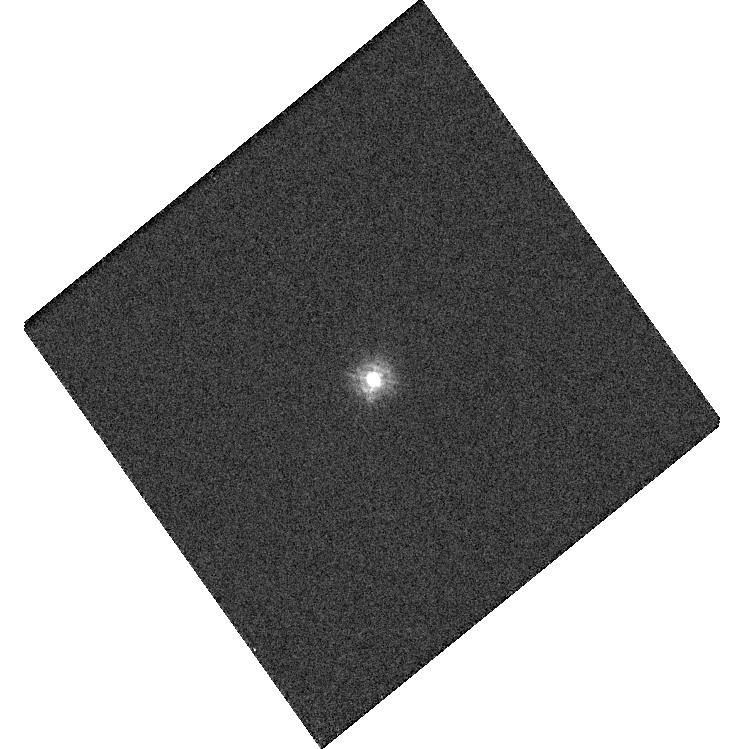
Target: TYC-4205-1677-1
Instrument: WFC3/UVIS
Filter: F218W
Exposure: 2 min
Observation ID: hst_15399_03_wfc3_uvis_f218w_idr003

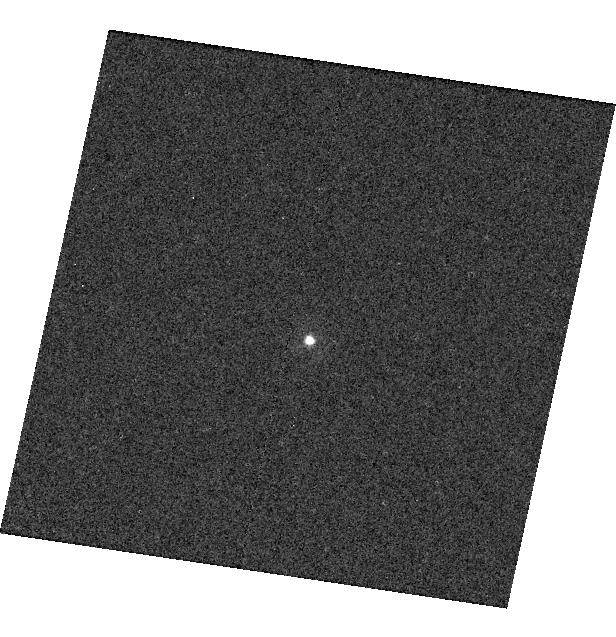
Target: P330E
Instrument: WFC3/UVIS
Filter: F225W
Exposure: 3 min
Observation ID: hst_15399_02_wfc3_uvis_f225w_idr002

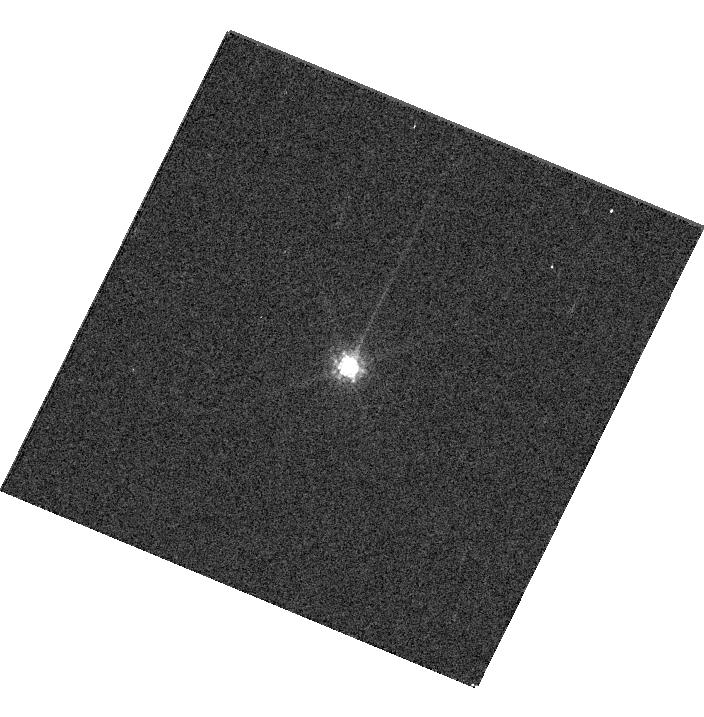
Target: GD153
Instrument: WFC3/UVIS
Filter: F845M
Exposure: 1 min
Observation ID: hst_15399_05_wfc3_uvis_f845m_idr005

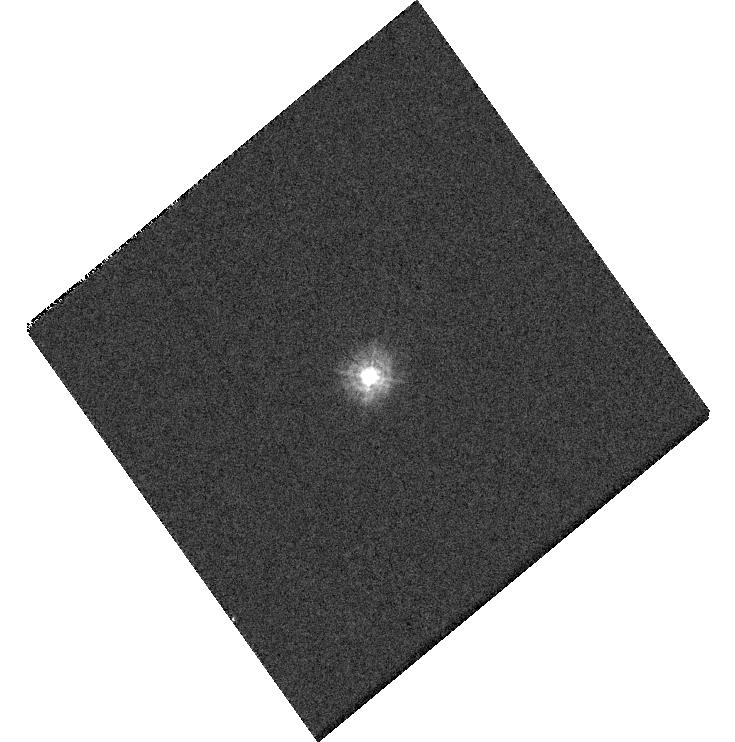
Target: TYC-4205-1677-1
Instrument: WFC3/UVIS
Filter: F275W
Exposure: 1 min
Observation ID: hst_15399_b3_wfc3_uvis_f275w_idr0b3

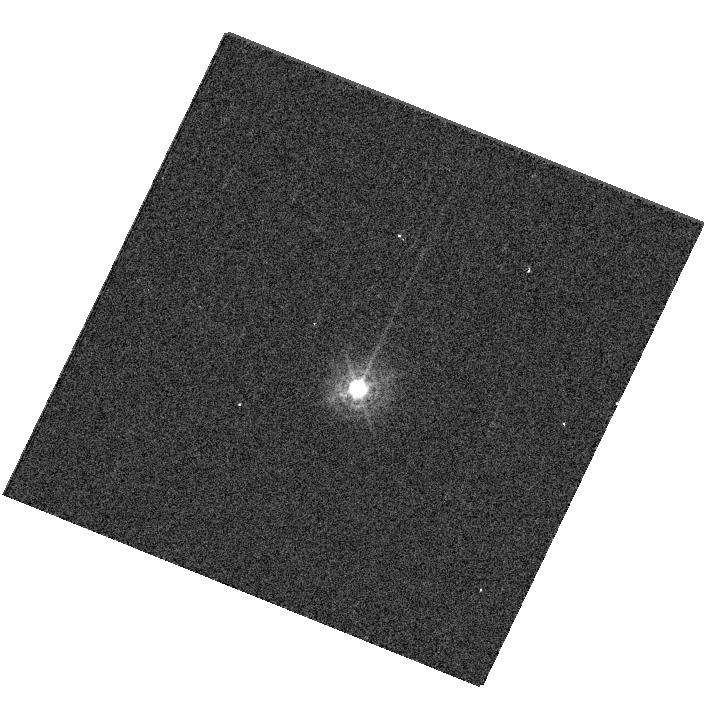
Target: P330E
Instrument: WFC3/UVIS
Filter: F336W
Exposure: 1 min
Observation ID: hst_15399_06_wfc3_uvis_f336w_idr006

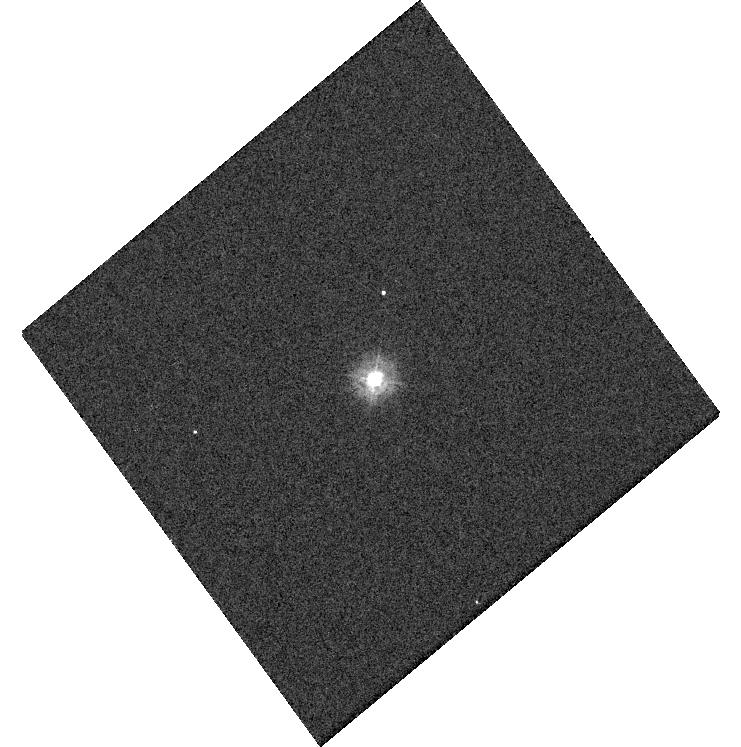
Target: TYC-4205-1677-1
Instrument: WFC3/UVIS
Filter: F225W
Exposure: 1 min
Observation ID: hst_15399_c3_wfc3_uvis_f225w_idr0c3

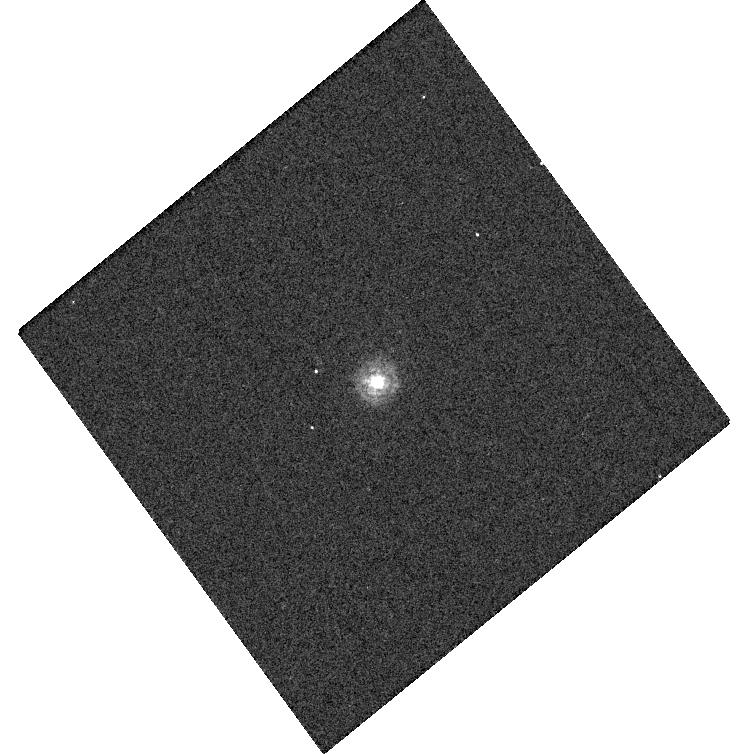
Target: TYC-4205-1677-1
Instrument: WFC3/UVIS
Filter: F218W
Exposure: 2 min
Observation ID: hst_15399_a3_wfc3_uvis_f218w_idr0a3

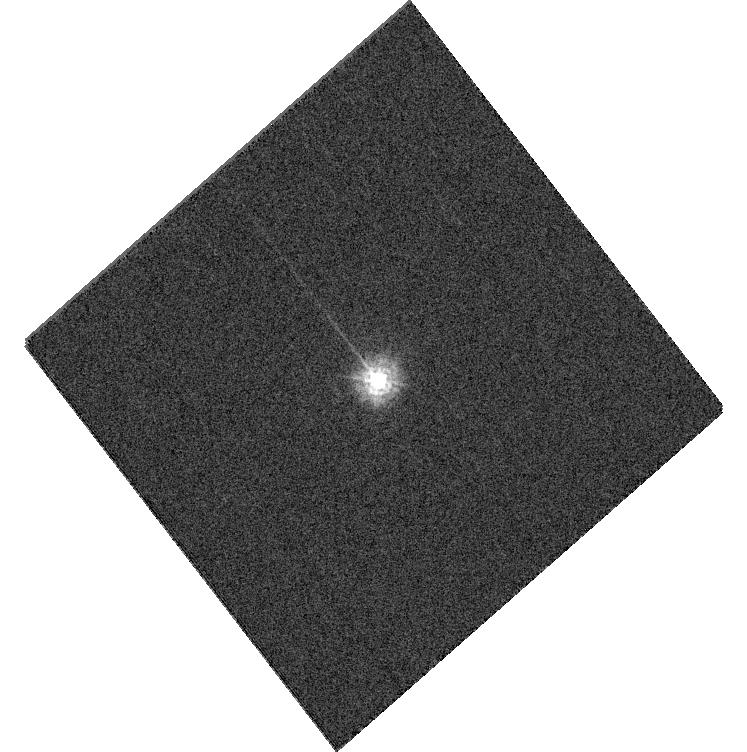
Target: TYC-4205-1677-1
Instrument: WFC3/UVIS
Filter: F225W
Exposure: 2 min
Observation ID: hst_15399_07_wfc3_uvis_f225w_idr007

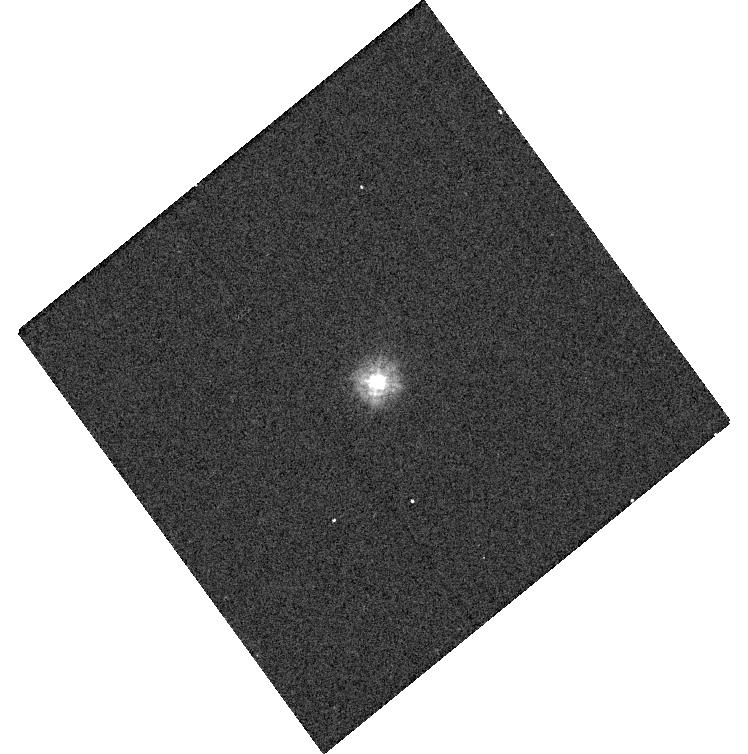
Target: TYC-4205-1677-1
Instrument: WFC3/UVIS
Filter: F225W
Exposure: 1 min
Observation ID: hst_15399_a3_wfc3_uvis_f225w_idr0a3

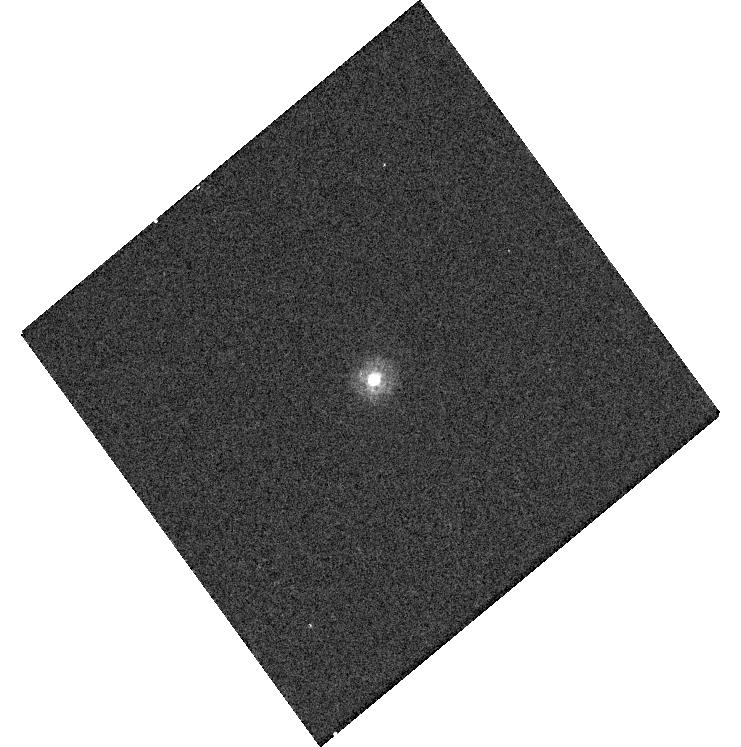
Target: TYC-4205-1677-1
Instrument: WFC3/UVIS
Filter: F218W
Exposure: 2 min
Observation ID: hst_15399_c3_wfc3_uvis_f218w_idr0c3

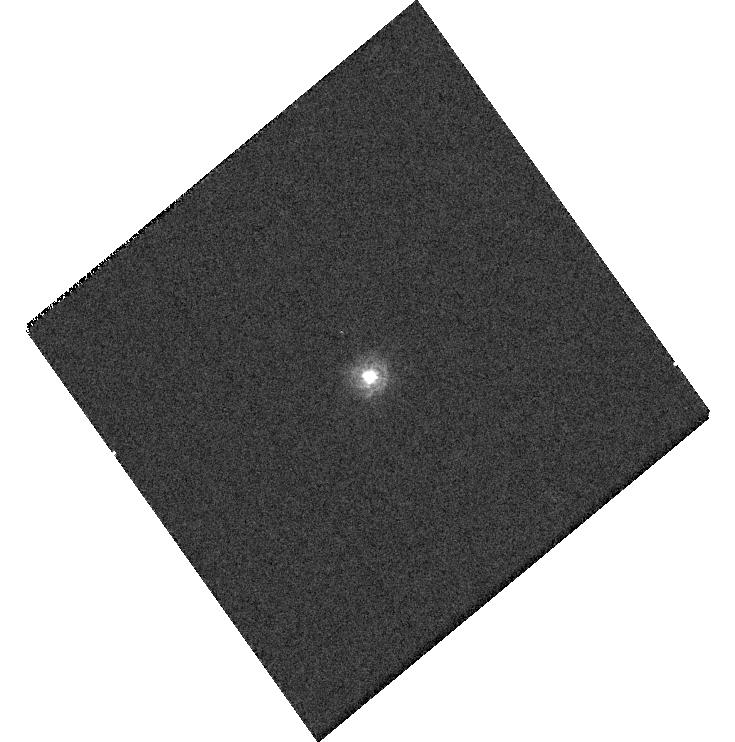
Target: TYC-4205-1677-1
Instrument: WFC3/UVIS
Filter: F218W
Exposure: 2 min
Observation ID: hst_15399_b3_wfc3_uvis_f218w_idr0b3

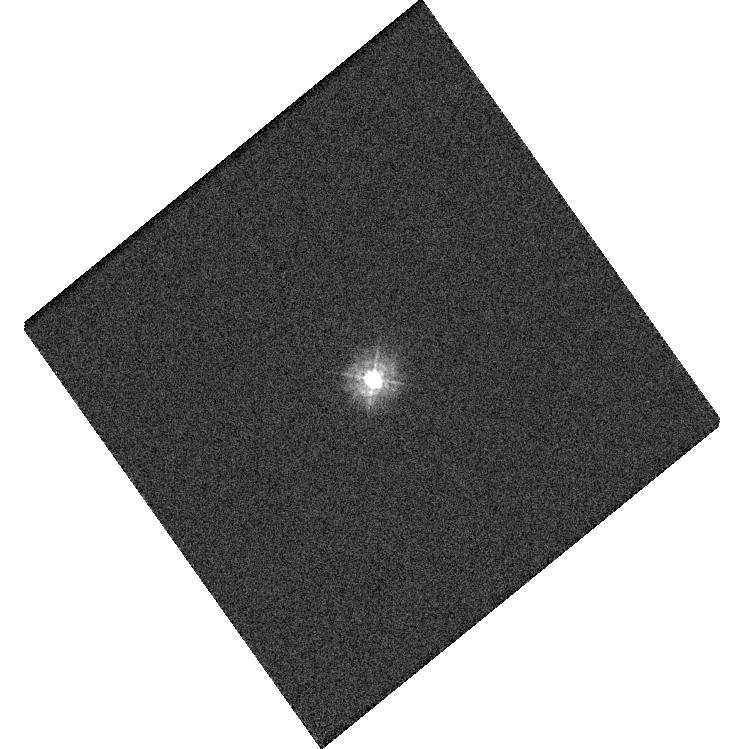
Target: TYC-4205-1677-1
Instrument: WFC3/UVIS
Filter: F275W
Exposure: 1 min
Observation ID: hst_15399_03_wfc3_uvis_f275w_idr003

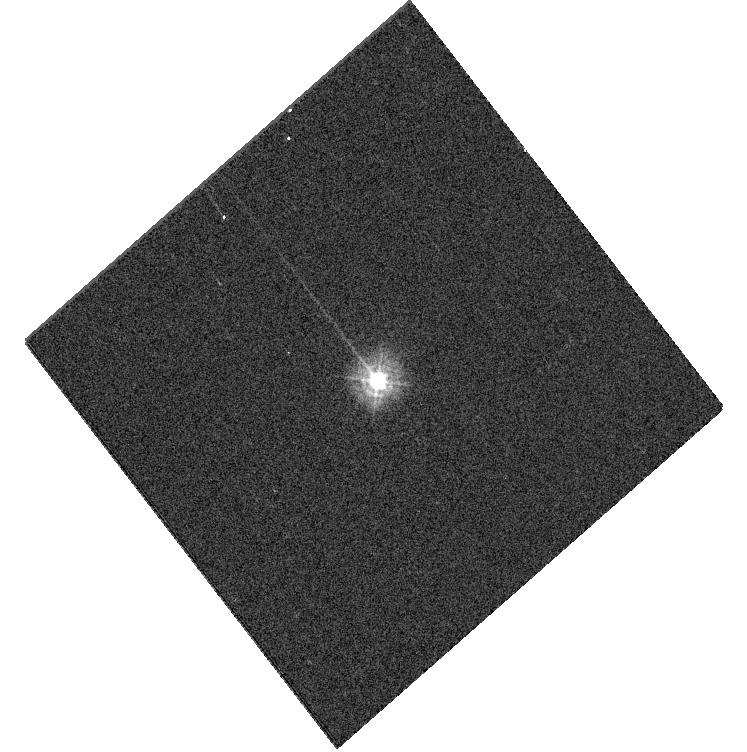
Target: TYC-4205-1677-1
Instrument: WFC3/UVIS
Filter: F275W
Exposure: 1 min
Observation ID: hst_15399_07_wfc3_uvis_f275w_idr007

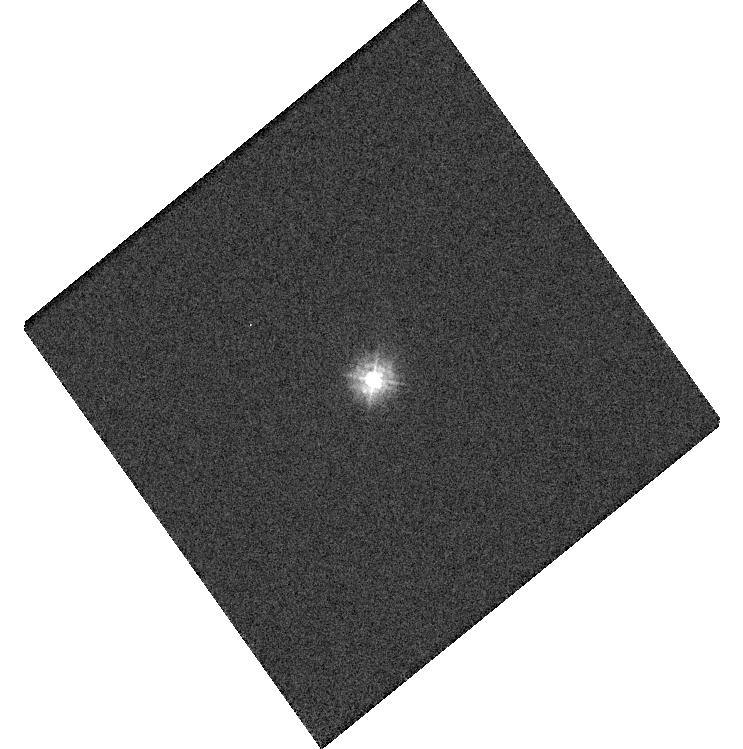
Target: TYC-4205-1677-1
Instrument: WFC3/UVIS
Filter: F225W
Exposure: 2 min
Observation ID: hst_15399_03_wfc3_uvis_f225w_idr003

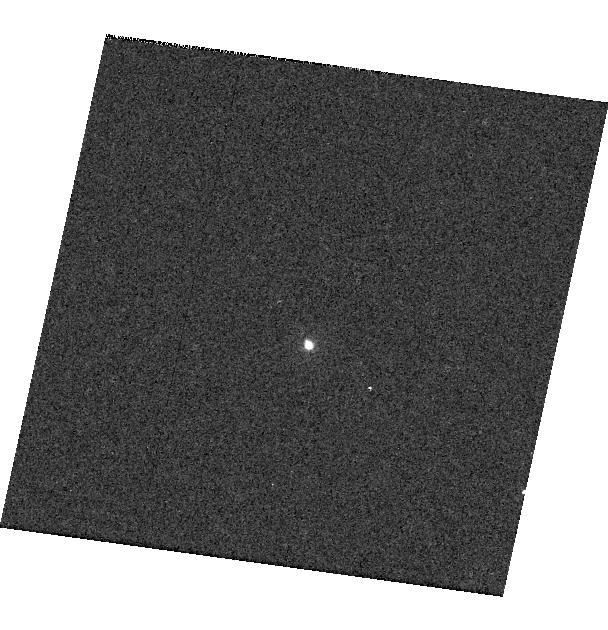
Target: P330E
Instrument: WFC3/UVIS
Filter: F225W
Exposure: 3 min
Observation ID: hst_15399_a2_wfc3_uvis_f225w_idr0a2

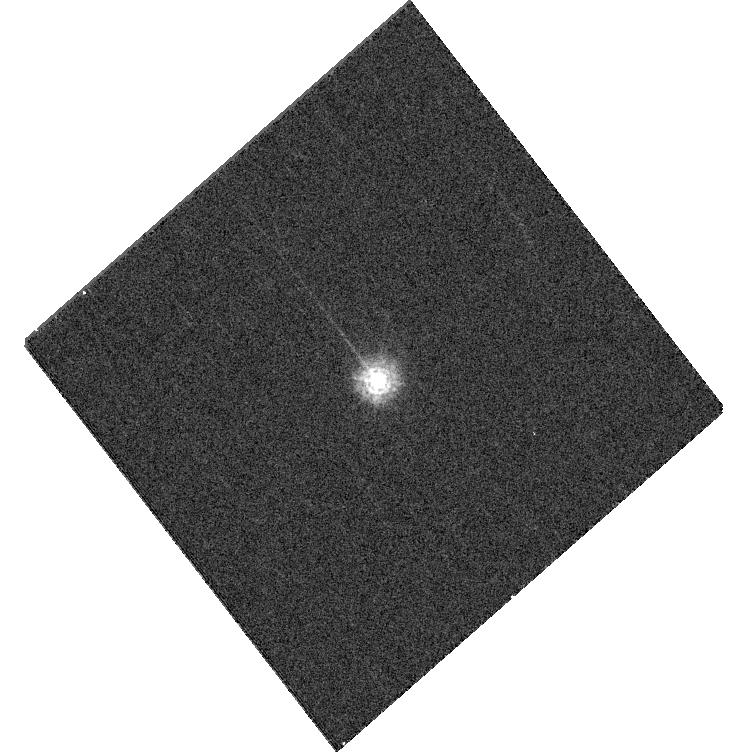
Target: TYC-4205-1677-1
Instrument: WFC3/UVIS
Filter: F218W
Exposure: 4 min
Observation ID: hst_15399_07_wfc3_uvis_f218w_idr007

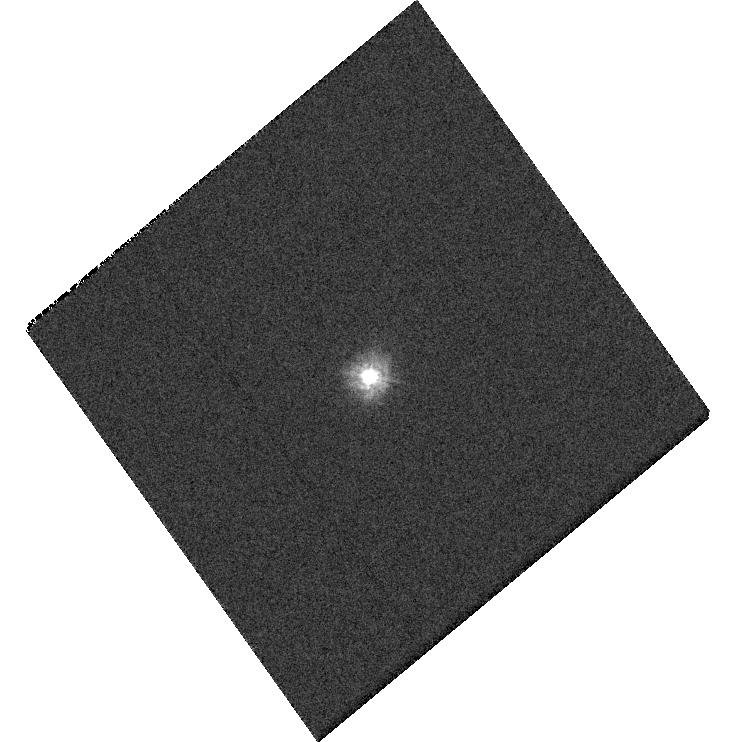
Target: TYC-4205-1677-1
Instrument: WFC3/UVIS
Filter: F225W
Exposure: 2 min
Observation ID: hst_15399_b3_wfc3_uvis_f225w_idr0b3

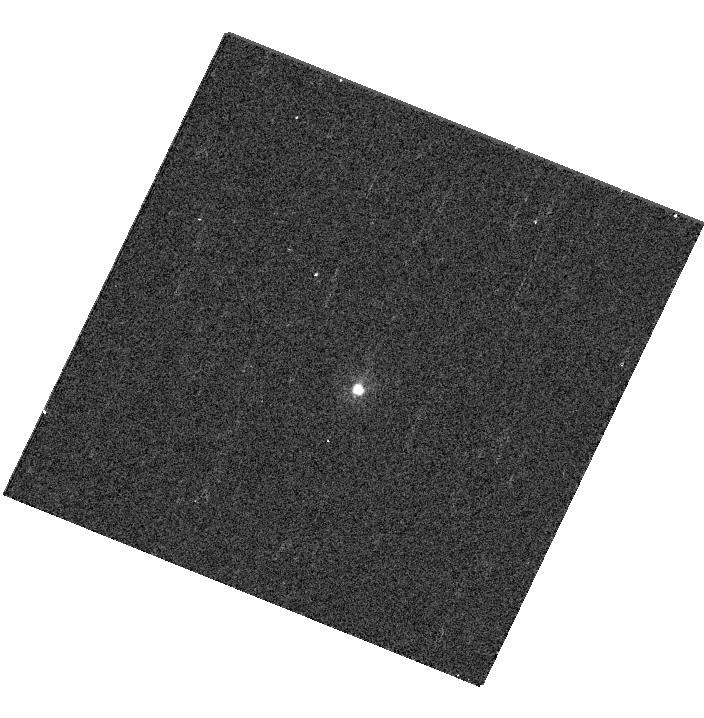
Target: P330E
Instrument: WFC3/UVIS
Filter: F225W
Exposure: 4 min
Observation ID: hst_15399_06_wfc3_uvis_f225w_idr006

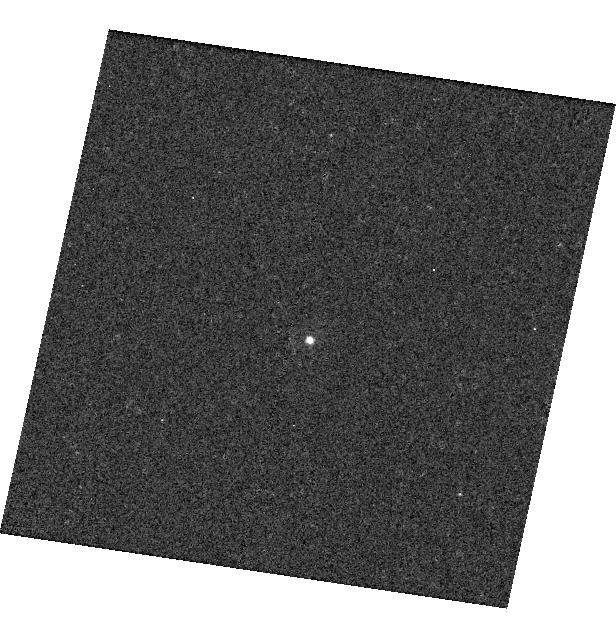
Target: P330E
Instrument: WFC3/UVIS
Filter: F218W
Exposure: 5 min
Observation ID: hst_15399_02_wfc3_uvis_f218w_idr002

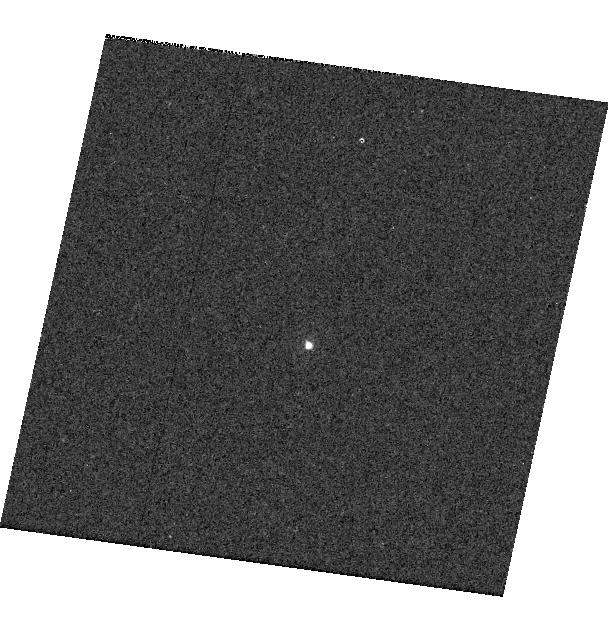
Target: P330E
Instrument: WFC3/UVIS
Filter: F218W
Exposure: 5 min
Observation ID: hst_15399_a2_wfc3_uvis_f218w_idr0a2

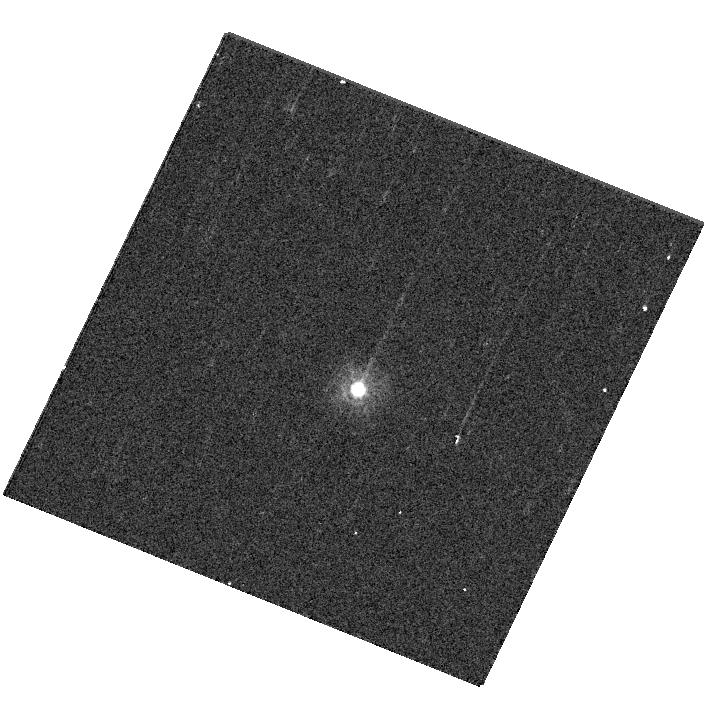
Target: P330E
Instrument: WFC3/UVIS
Filter: F275W
Exposure: 5 min
Observation ID: hst_15399_06_wfc3_uvis_f275w_idr006

WFC3 UVIS Supplemental Photometry: Color Terms and Revisiting M512C (PI: Calamida, Annalisa)

We want to characterize the spatial dependence of the color terms in measured photometry for the UV filters F218W, F225W, F275W. We then plan to observe 2 white dwarfs (GD71 and GD153), an A star (1812095) and a G star (P330E) in the 4 corner sub-arrays for the 3 UV filters plus F606W and F814W to reach a SNR ~150-200. Current data for GD153 and P330E shows a color term ~2% at the same position, while synthetic and observed UV photometry show that the color effect across different chips may differ by up to 3-6% according to the filter used. To check the photometric calibration at the center of the UVIS array, we also plan to observe 2 white dwarfs, the A-star HD1812095, and the G star P330E in 10 filters with a SNR~500 in the M512C subarray.